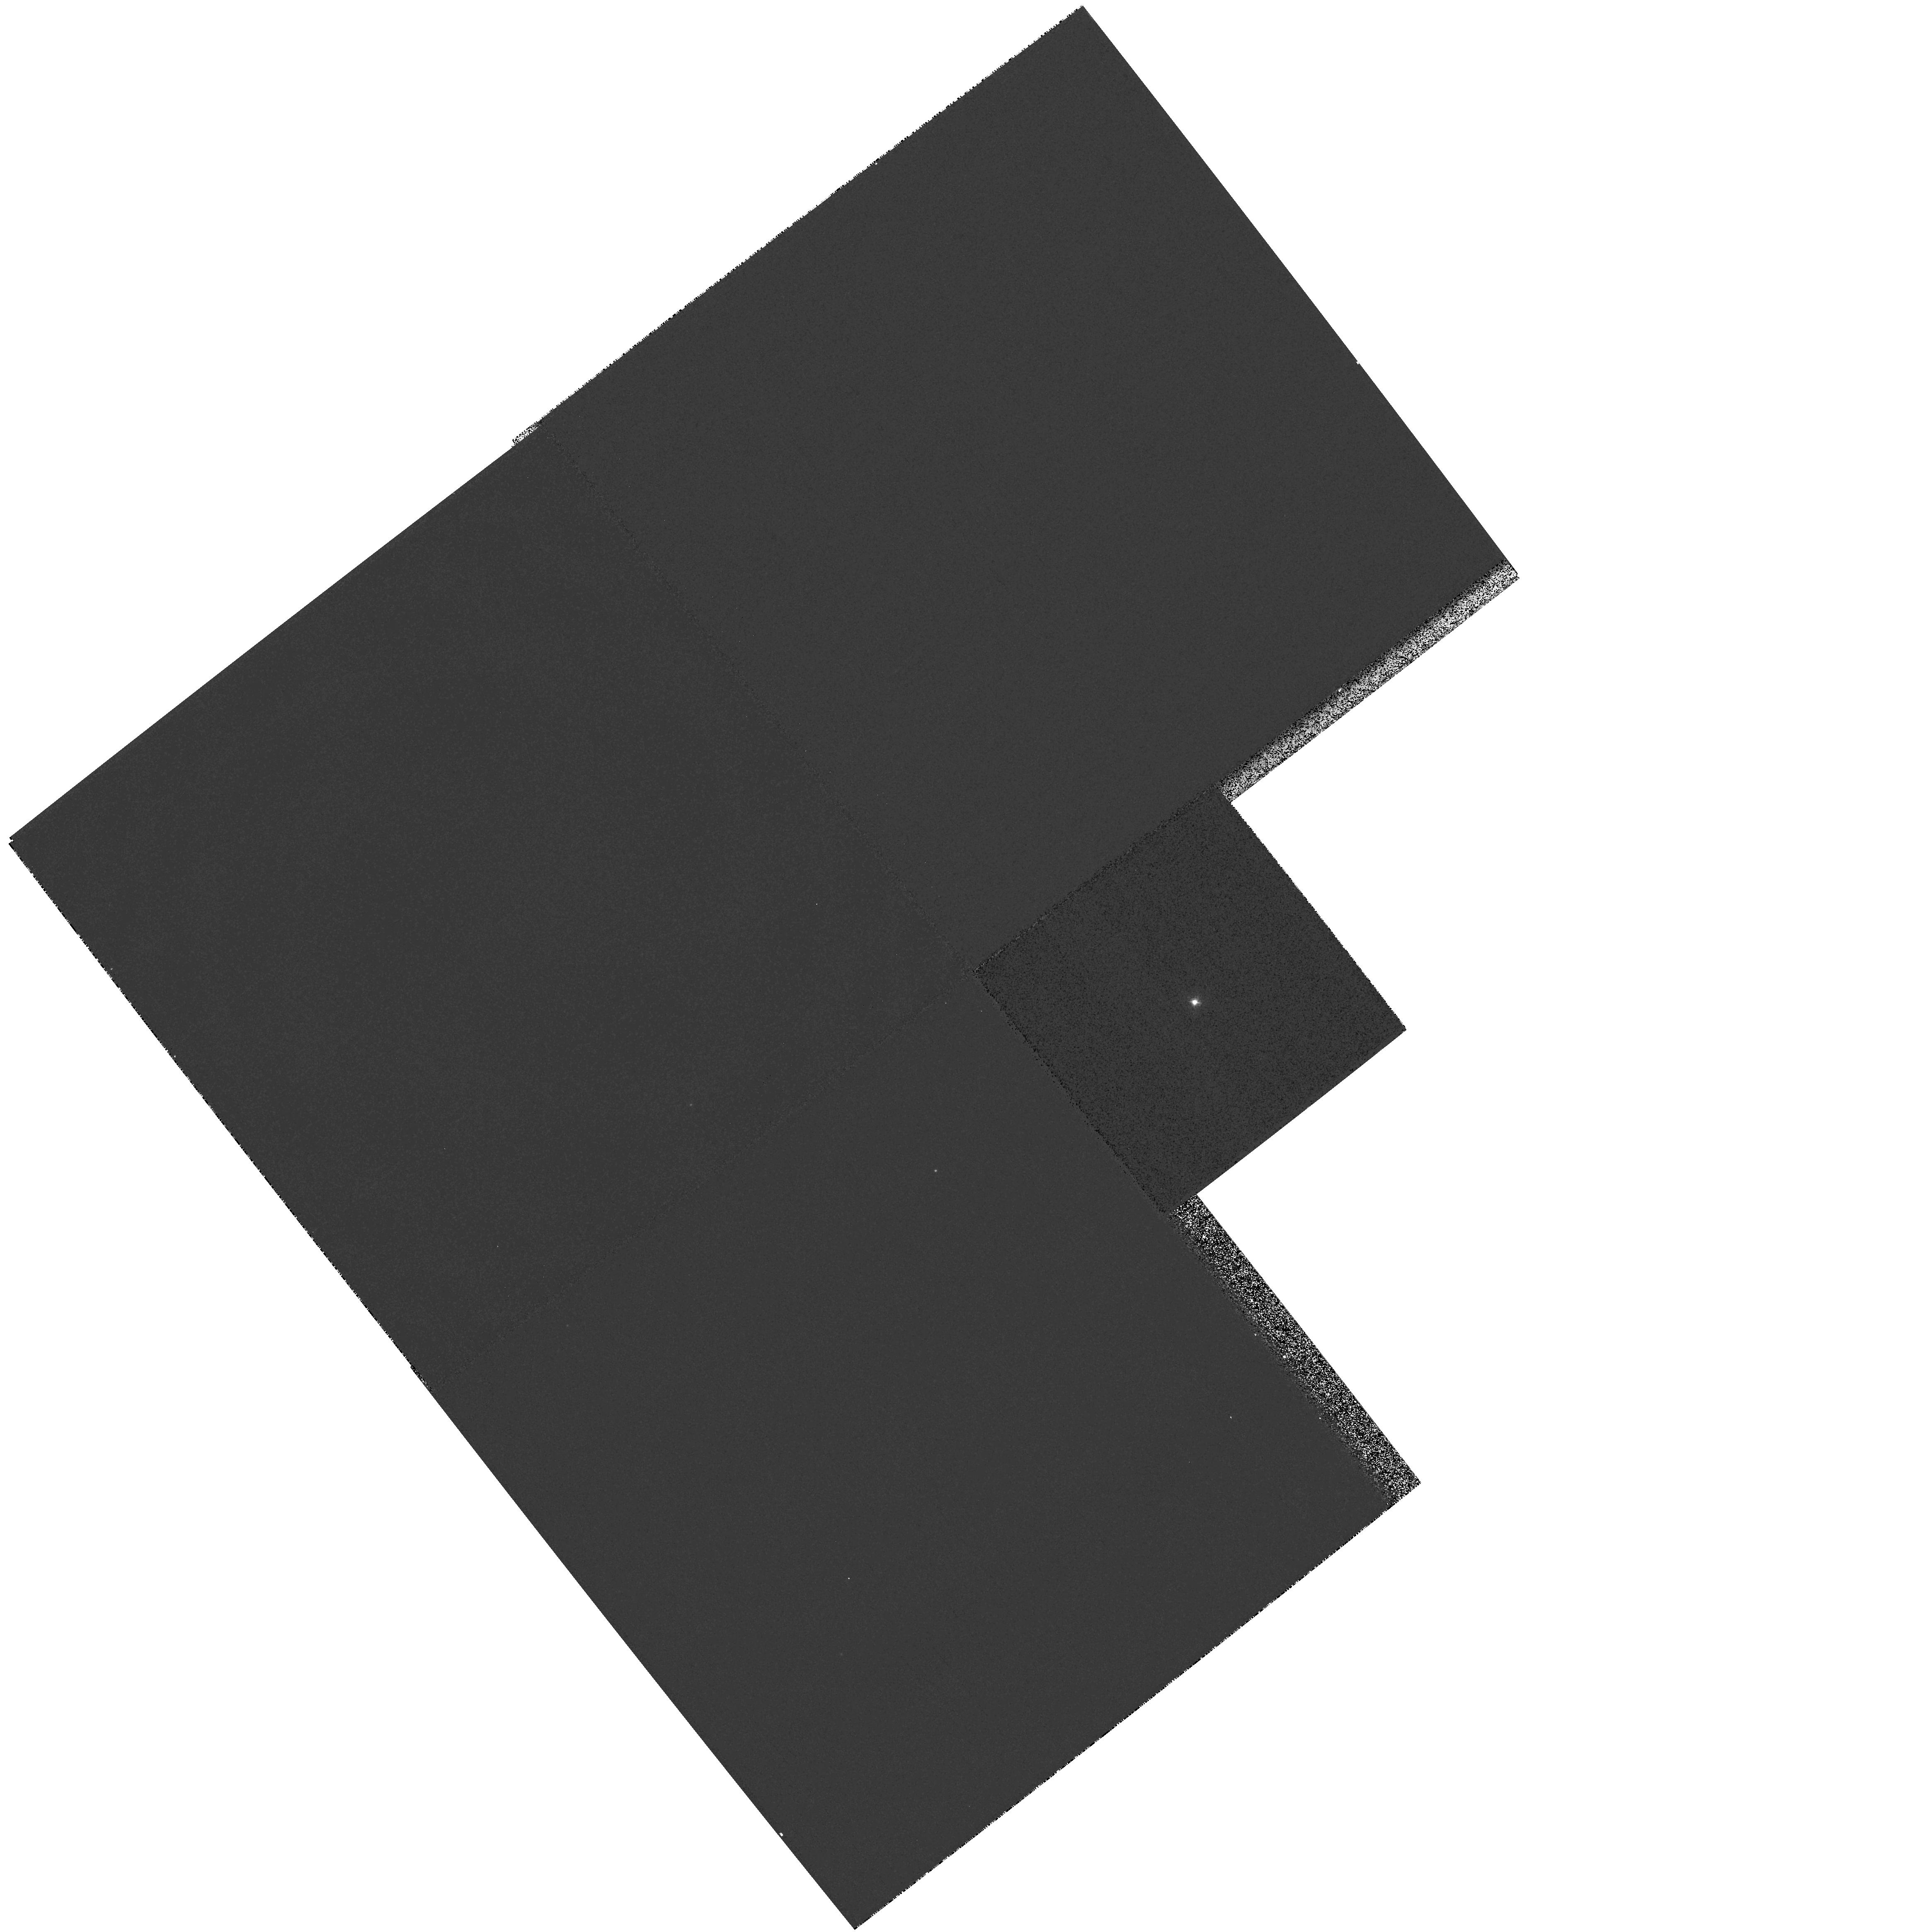
Target: DF-TAU
Instrument: WFPC2/PC
Filter: F336W
Exposure: 2 min
Observation ID: hst_5395_01_wfpc2_pc_f336w_u2gp01

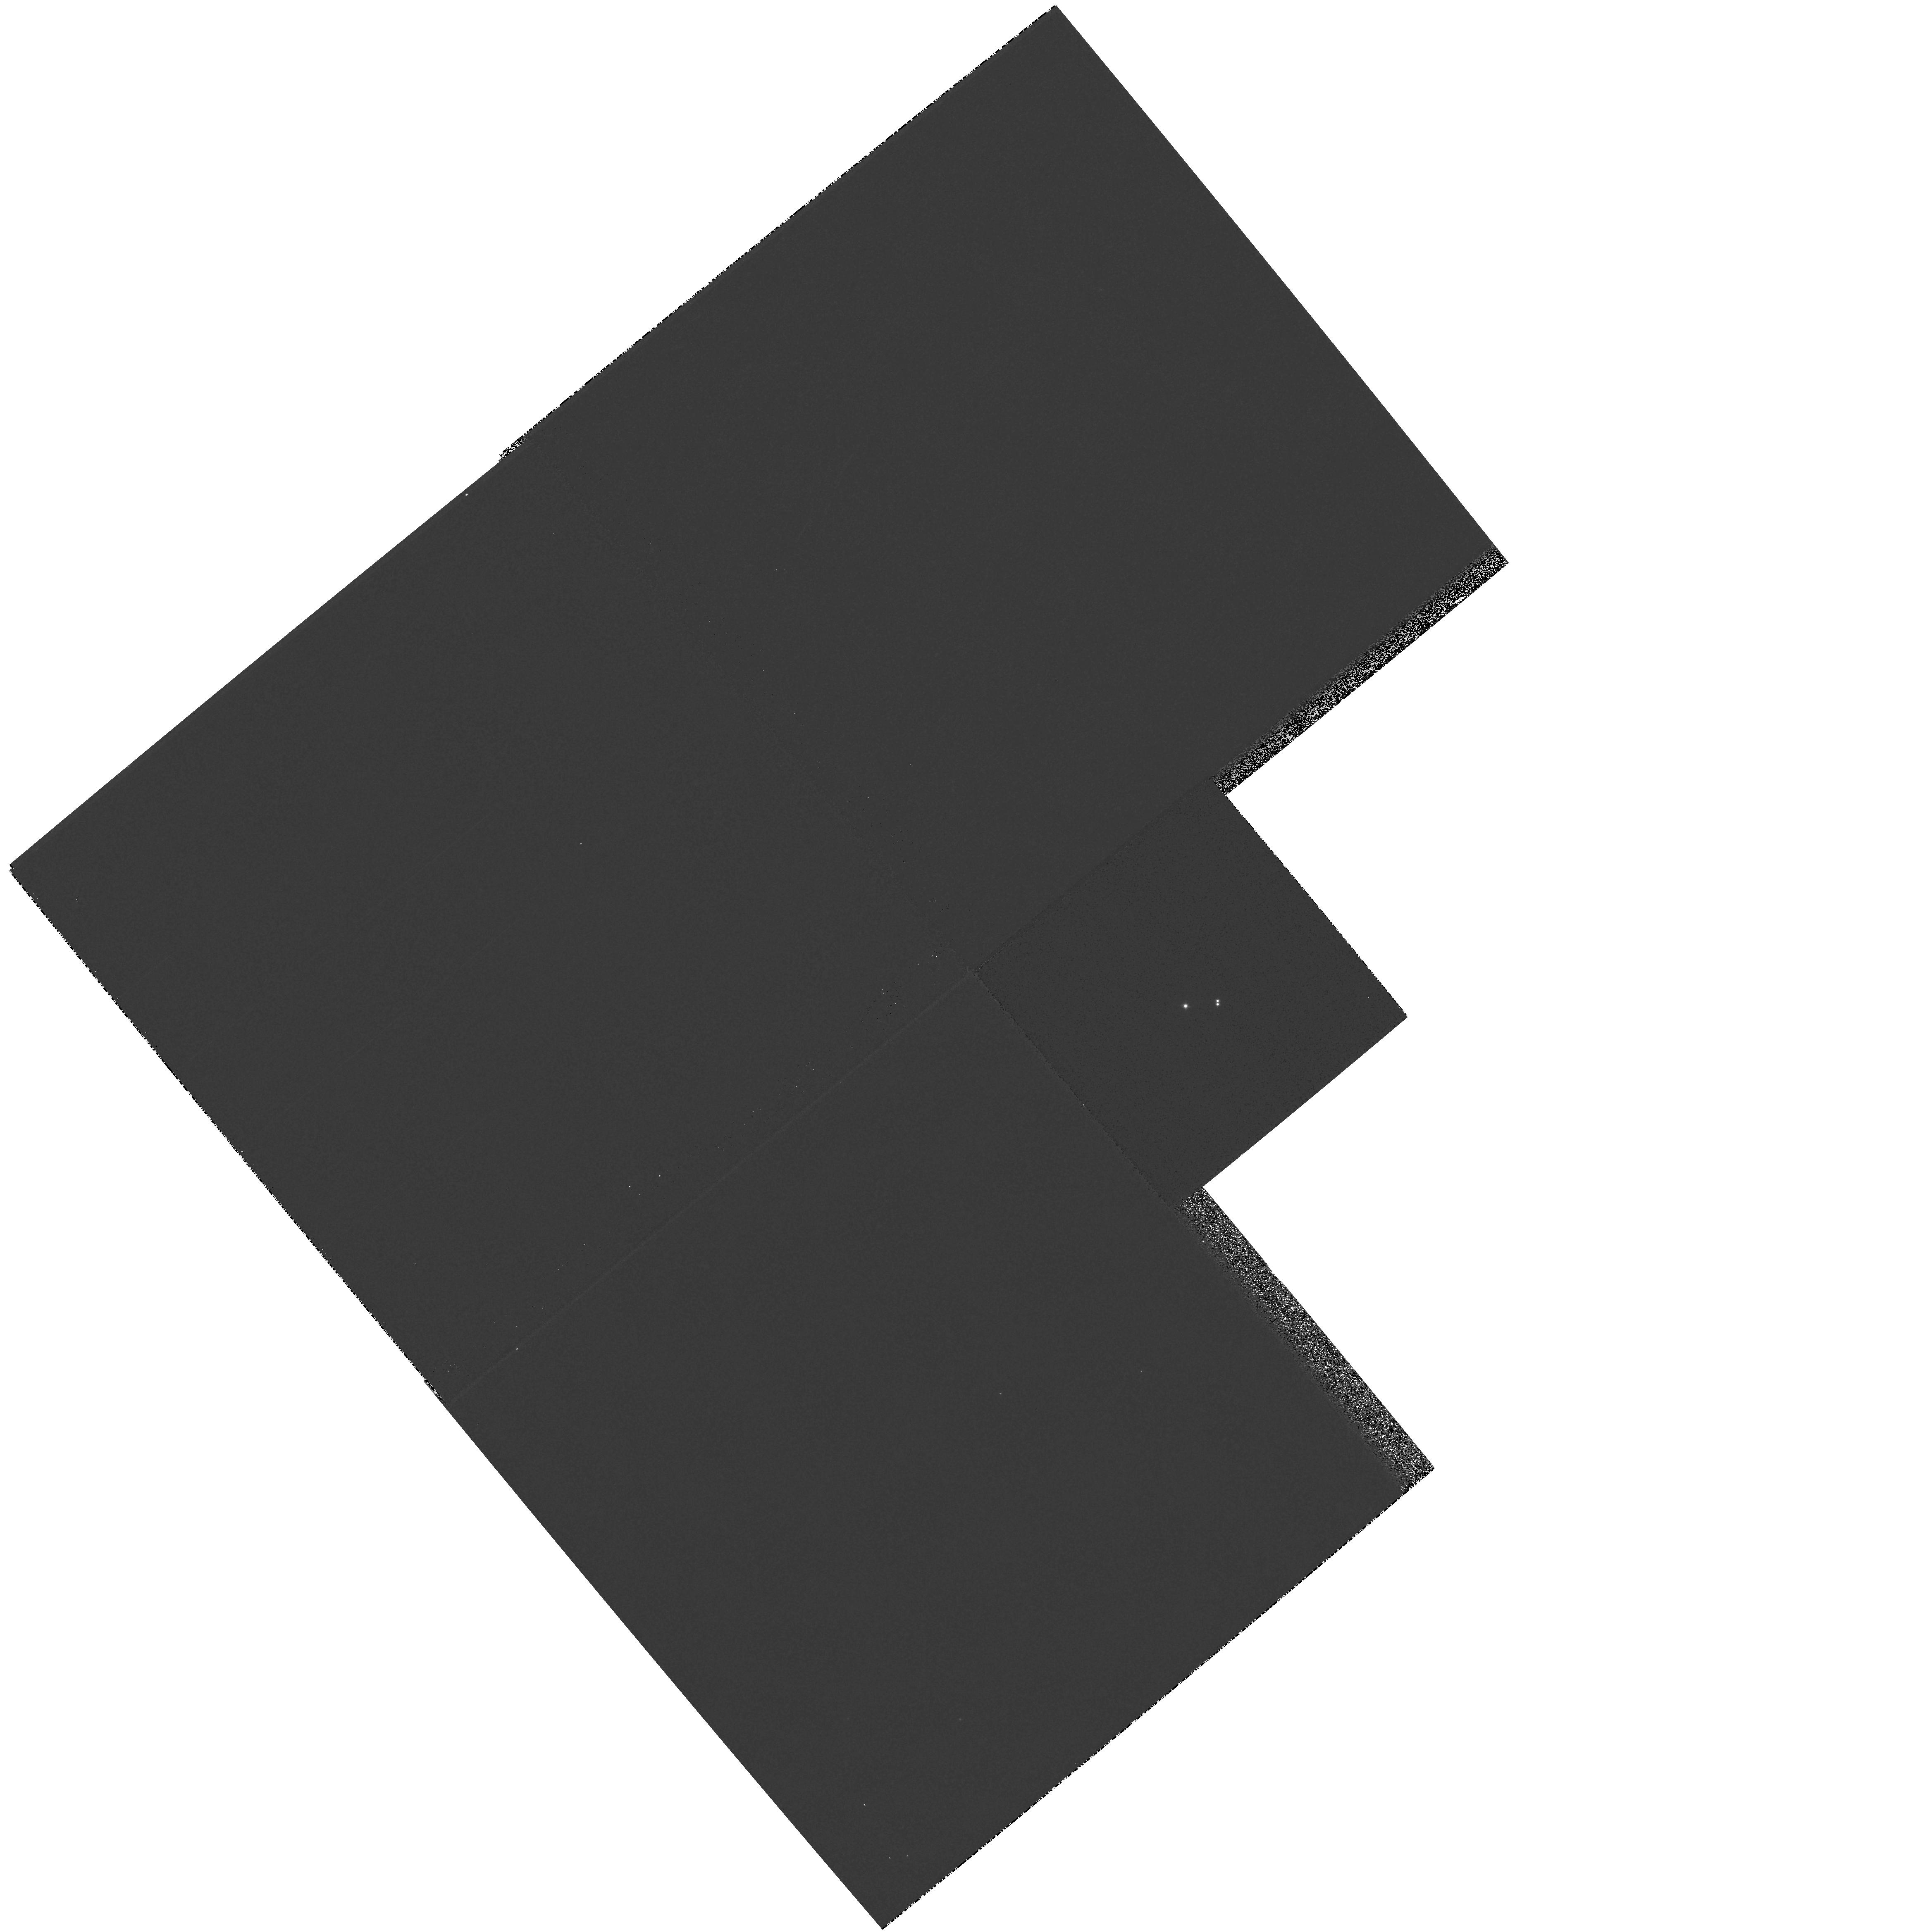
Target: UZ-TAU
Instrument: WFPC2/PC
Filter: F439W
Exposure: 1 min
Observation ID: hst_5395_05_wfpc2_pc_f439w_u2gp05

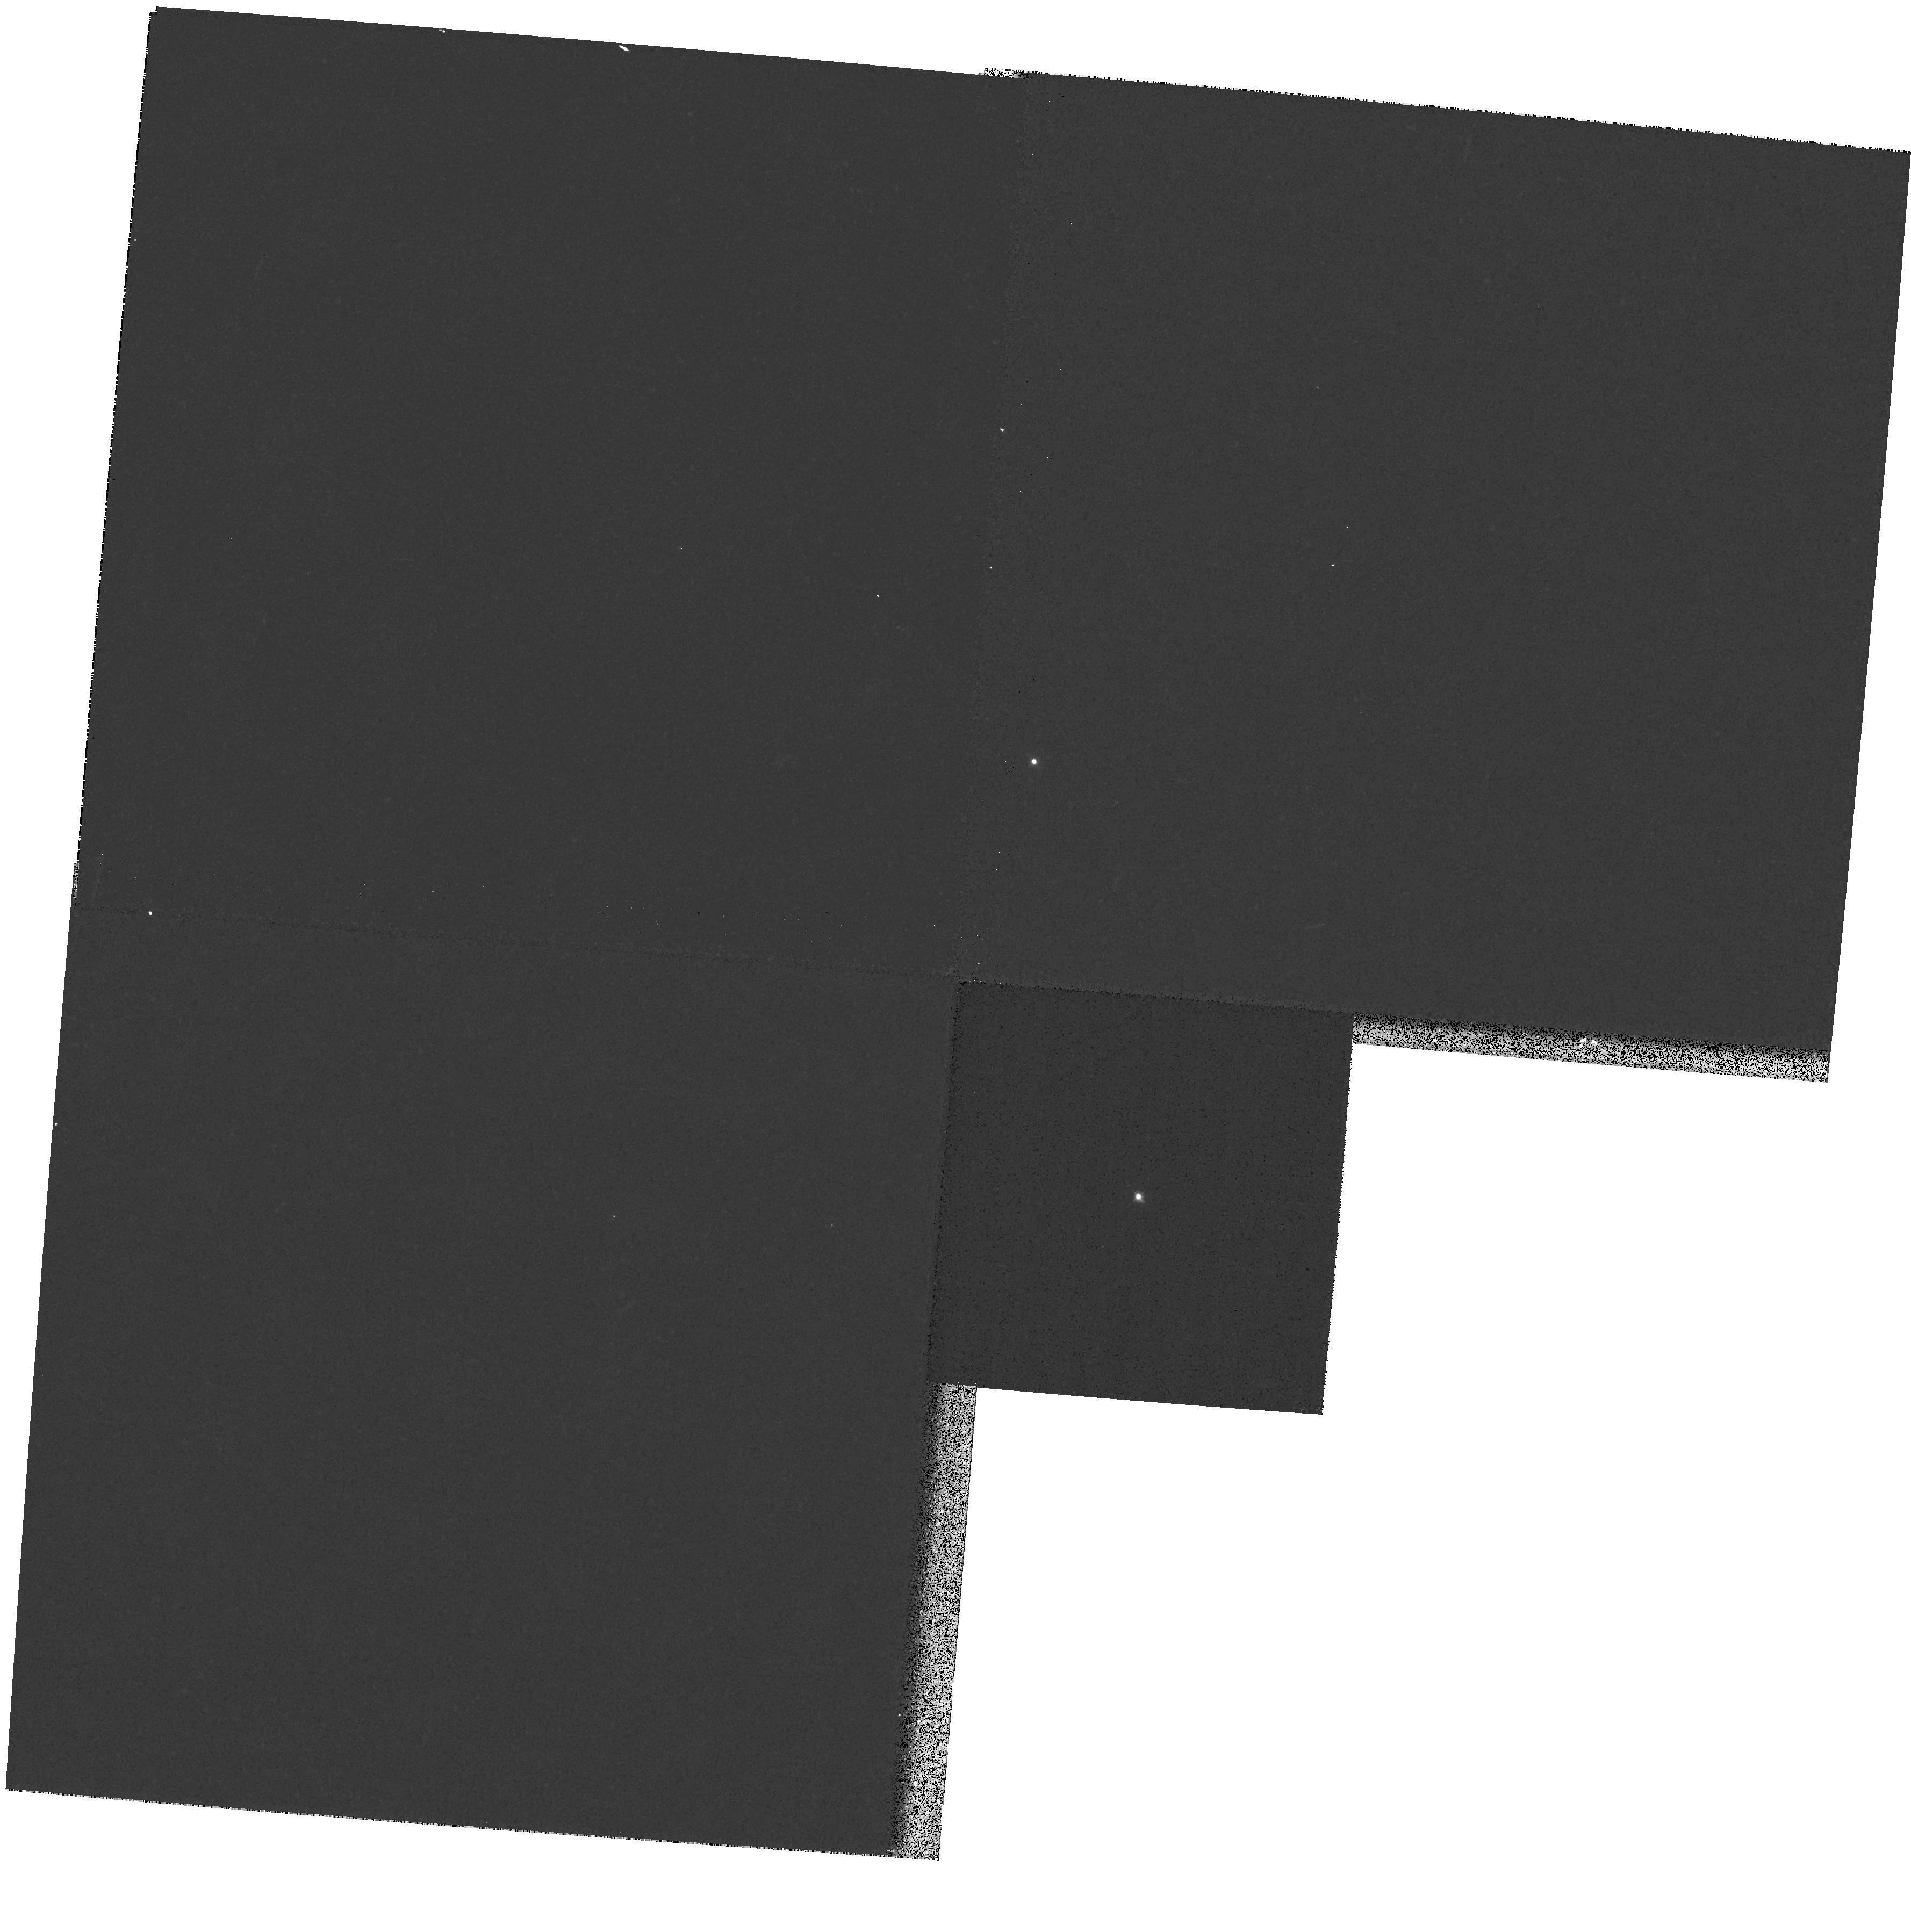
Target: V773TAU
Instrument: WFPC2/PC
Filter: F336W
Exposure: 2 min
Observation ID: hst_5395_02_wfpc2_pc_f336w_u2gp02

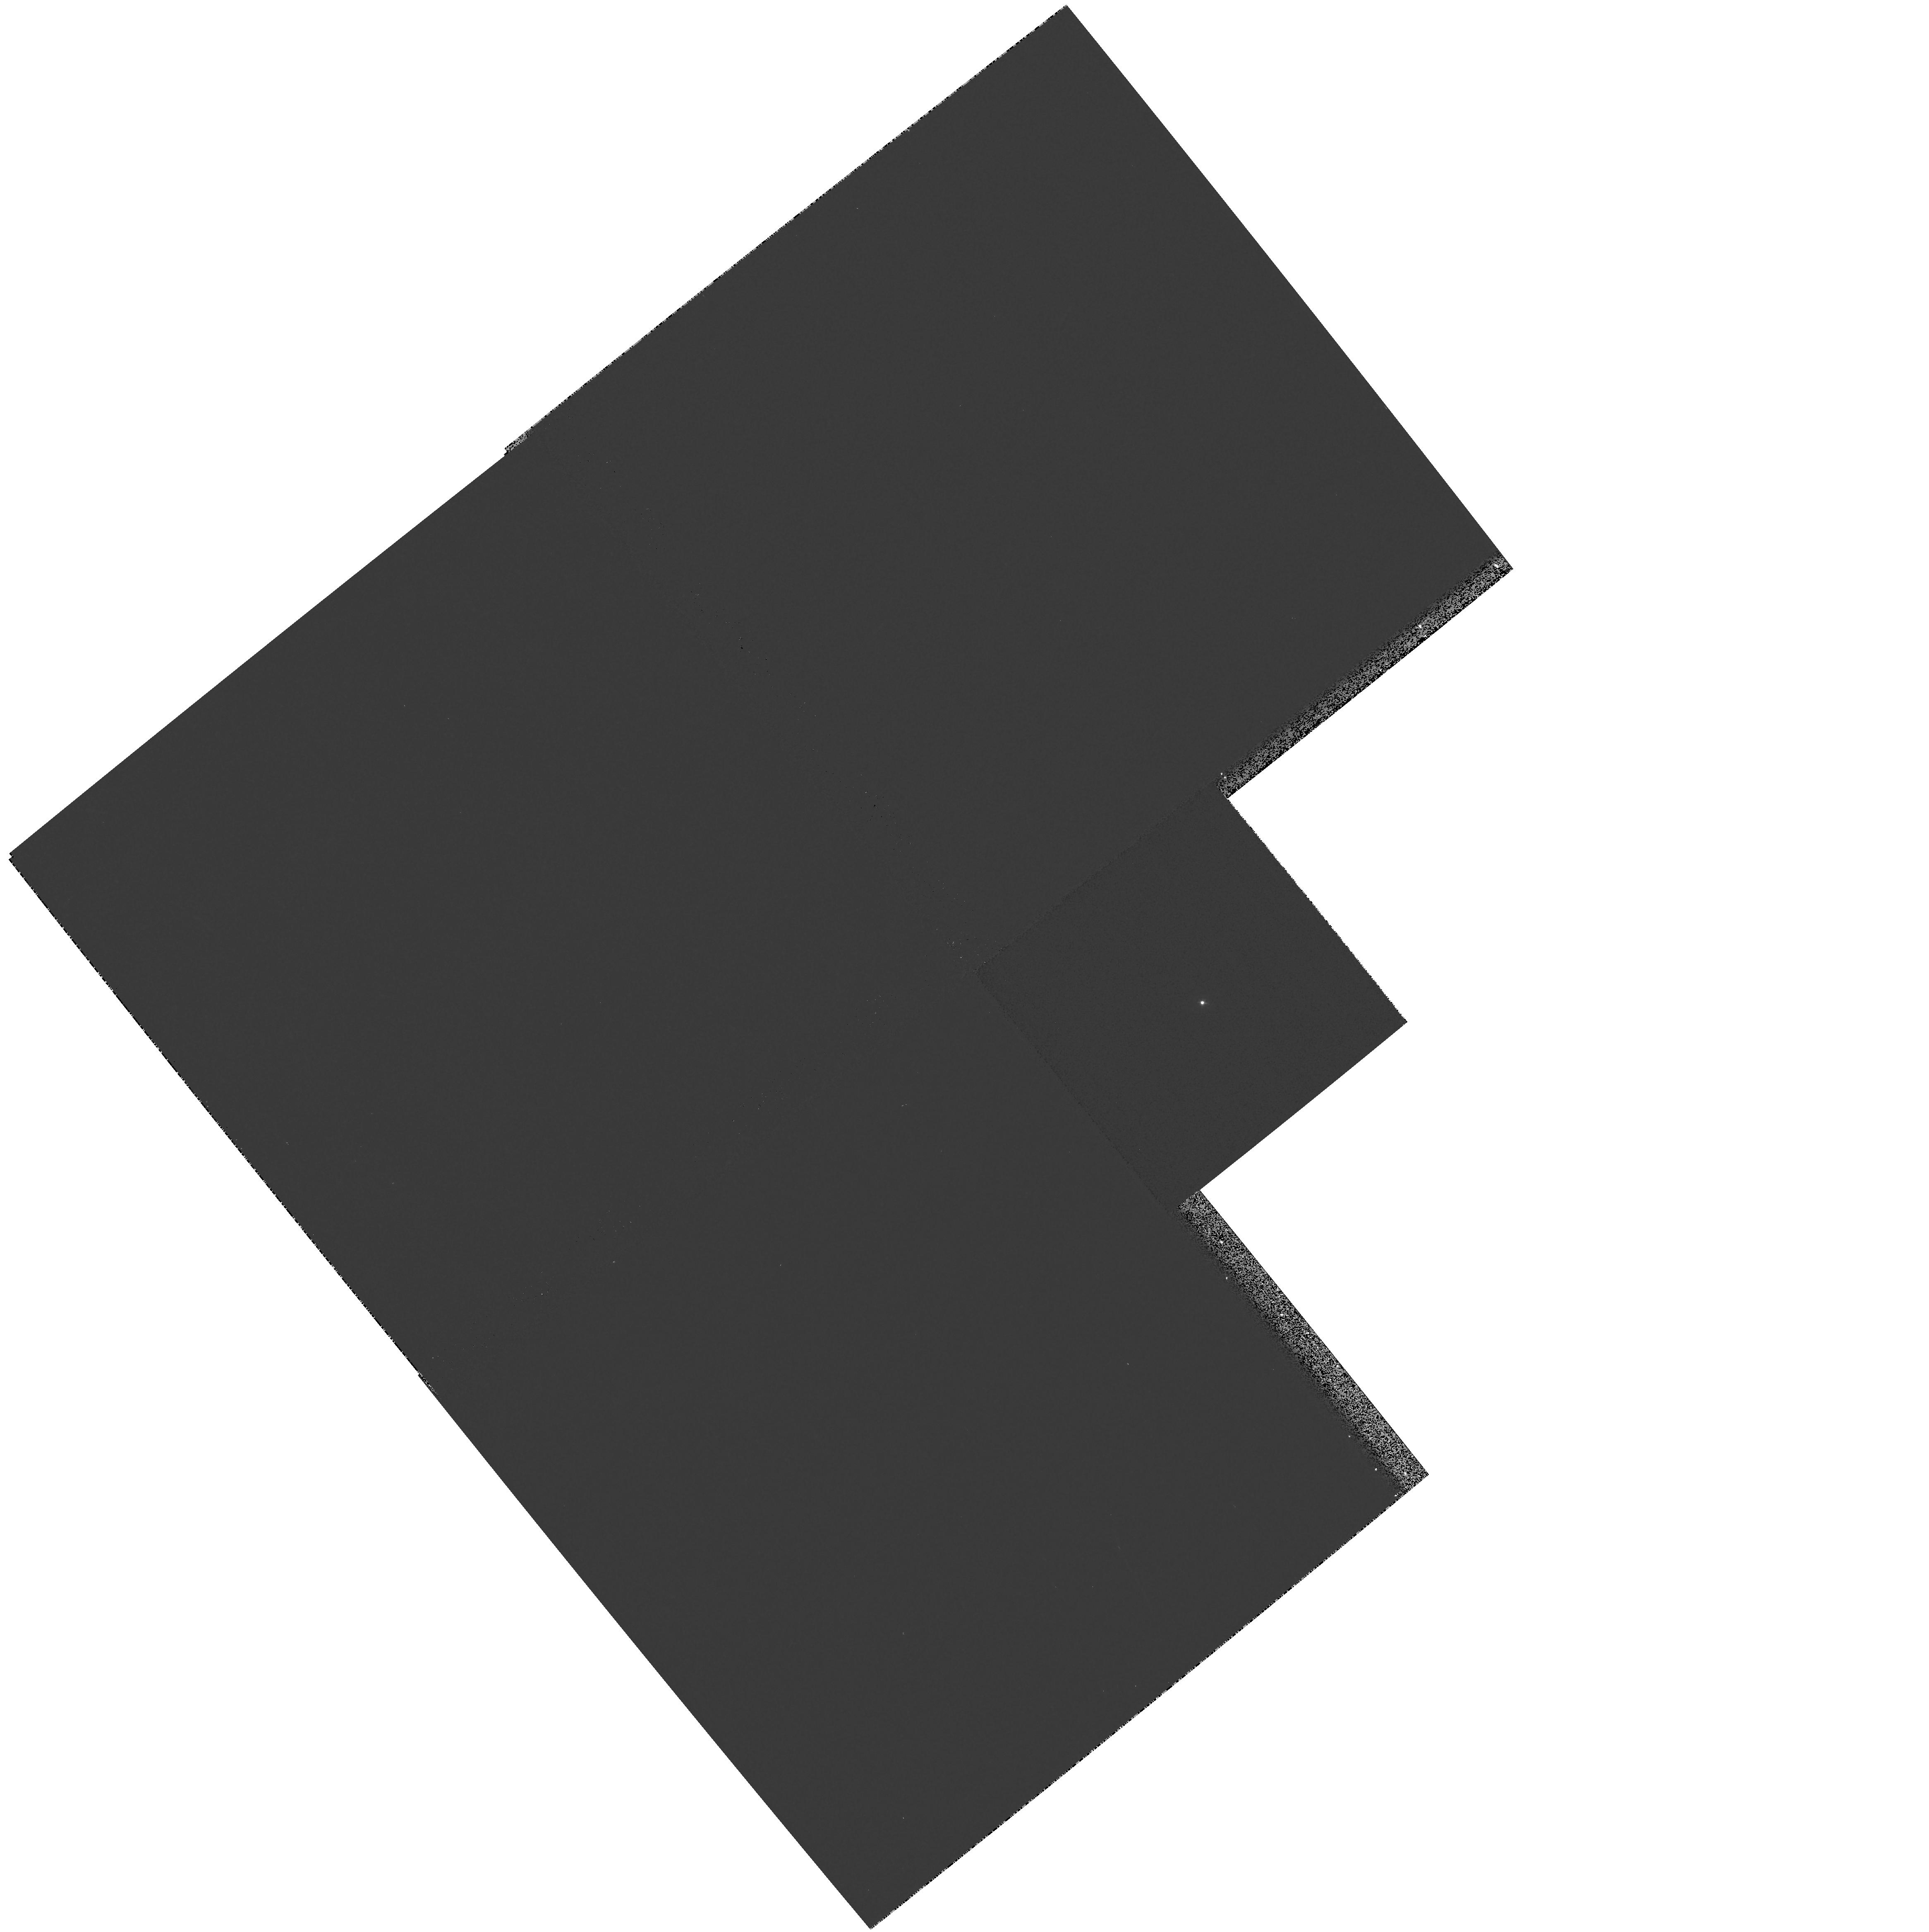
Target: V410TAU
Instrument: WFPC2/PC
Filter: F336W
Exposure: 2 min
Observation ID: hst_5395_03_wfpc2_pc_f336w_u2gp03

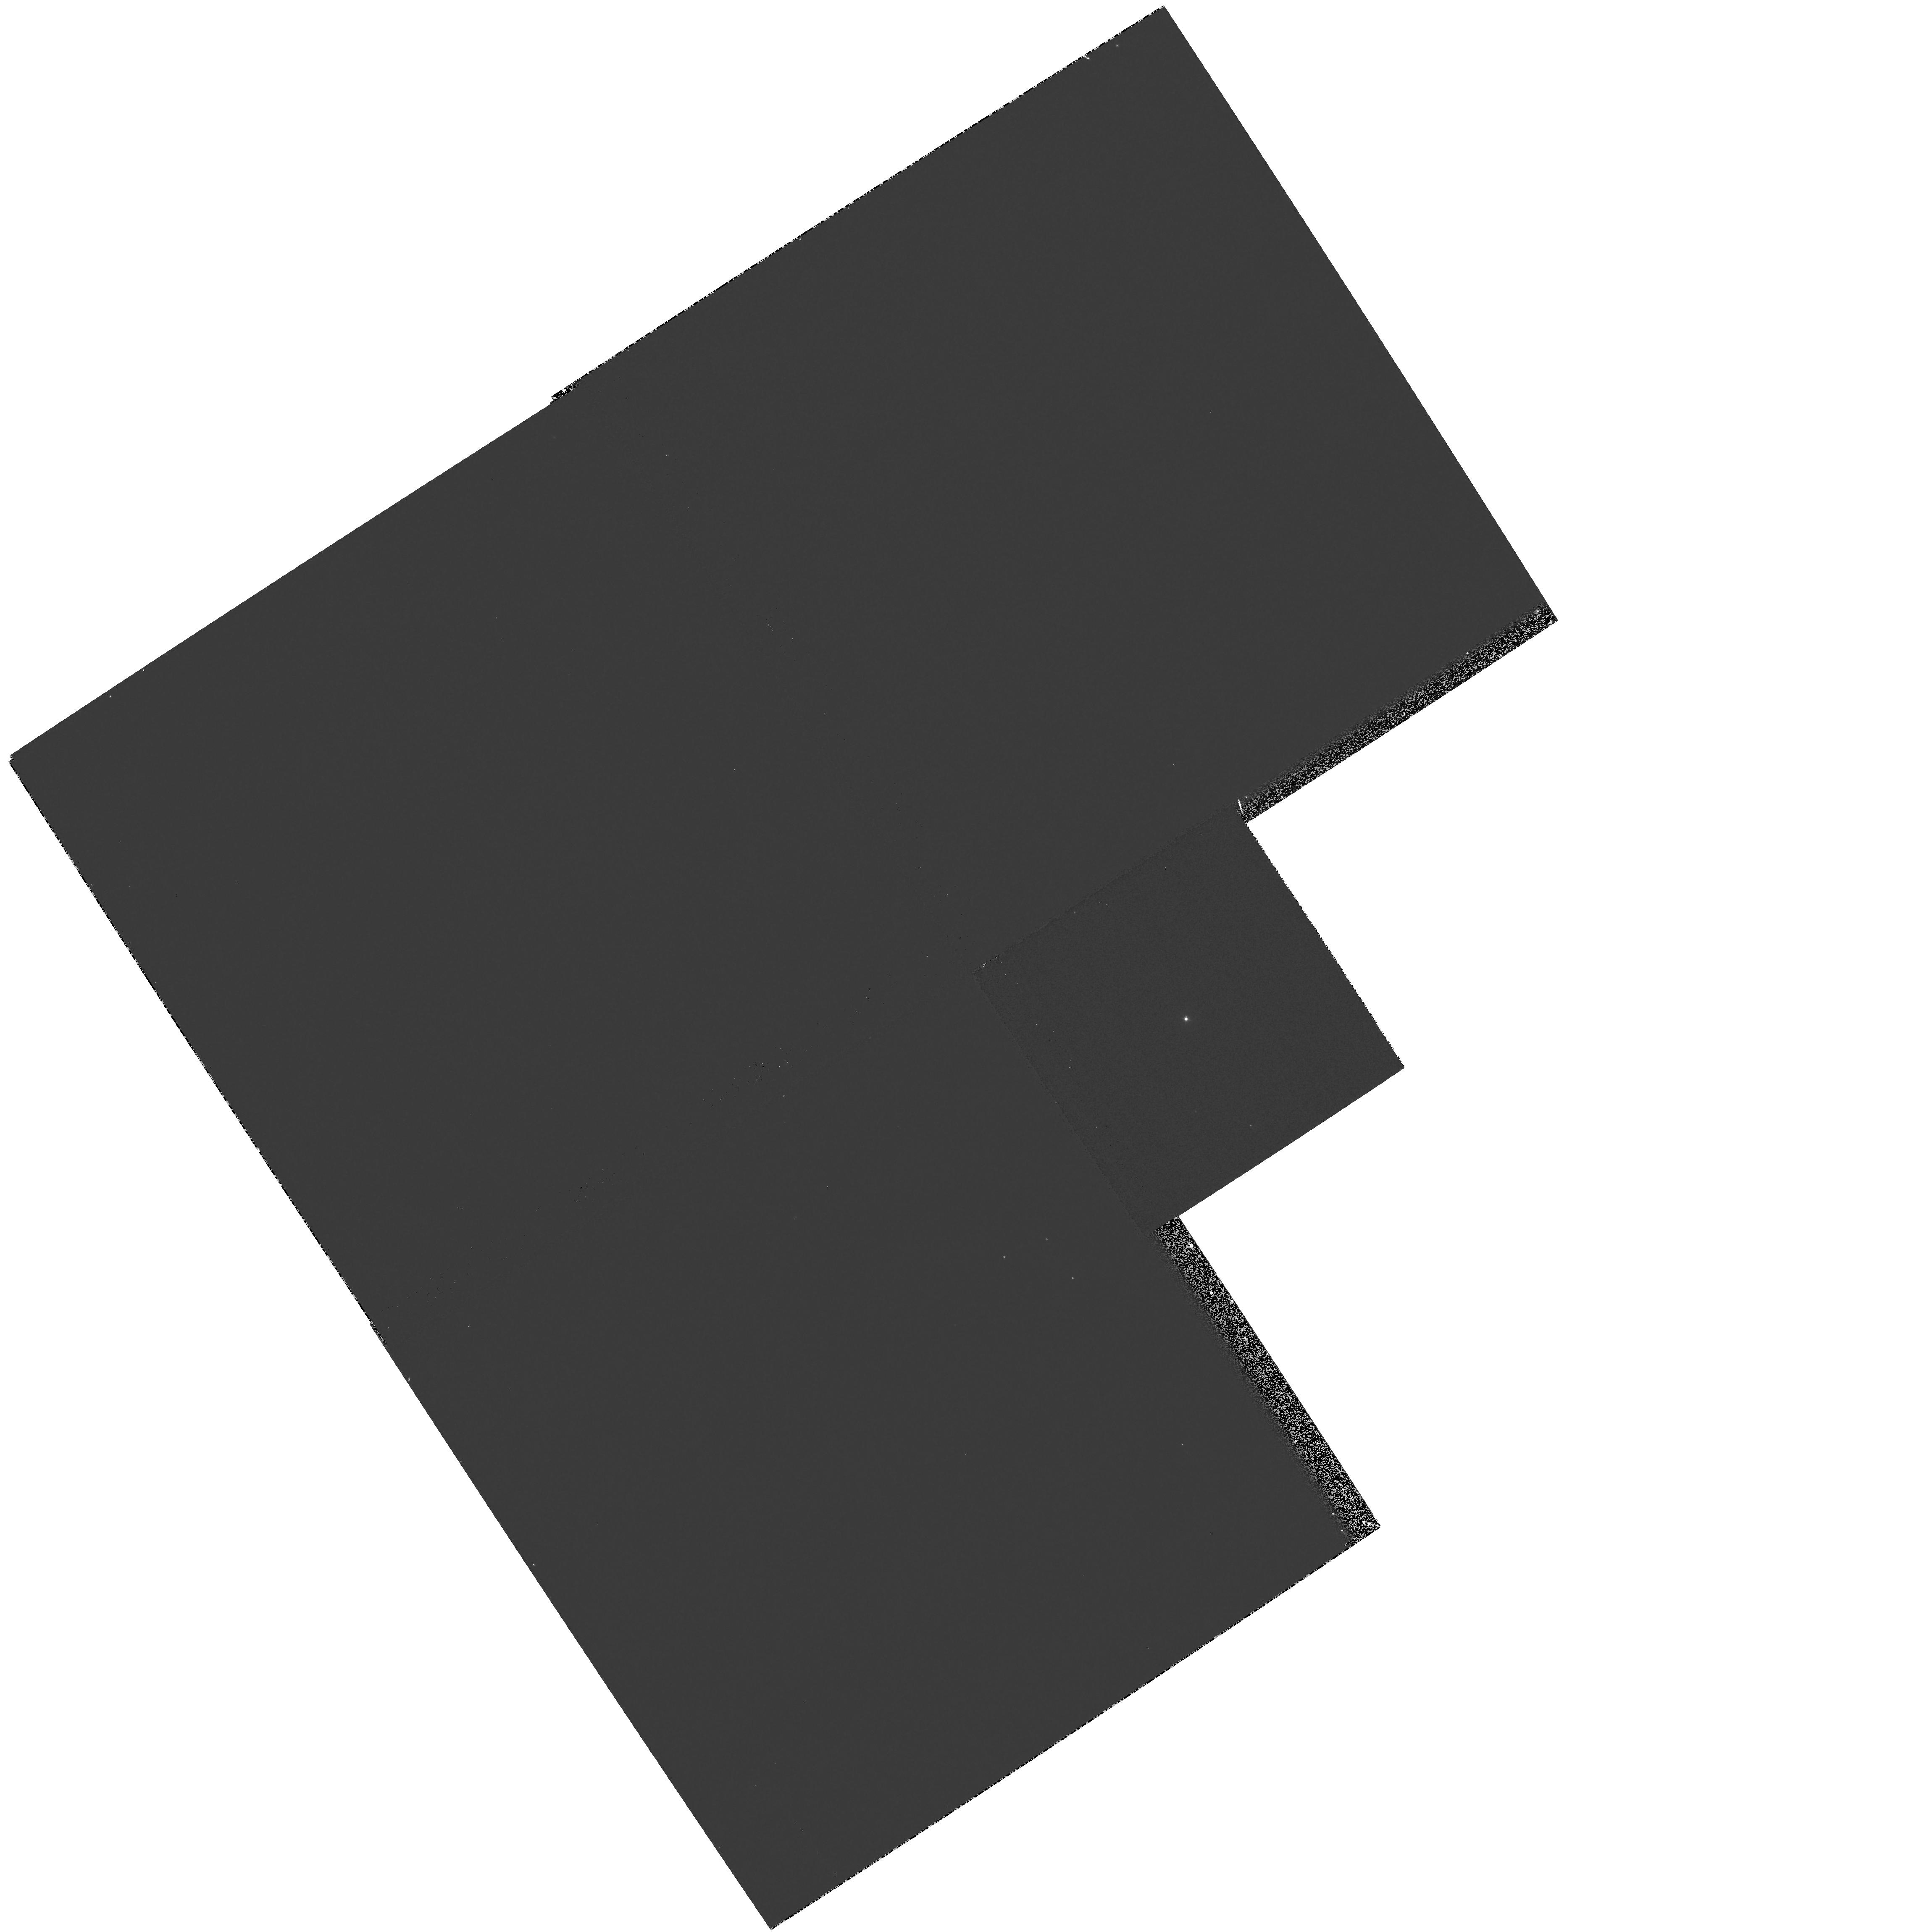
Target: GG-TAU
Instrument: WFPC2/PC
Filter: F336W
Exposure: 2 min
Observation ID: hst_5395_04_wfpc2_pc_f336w_u2gp04

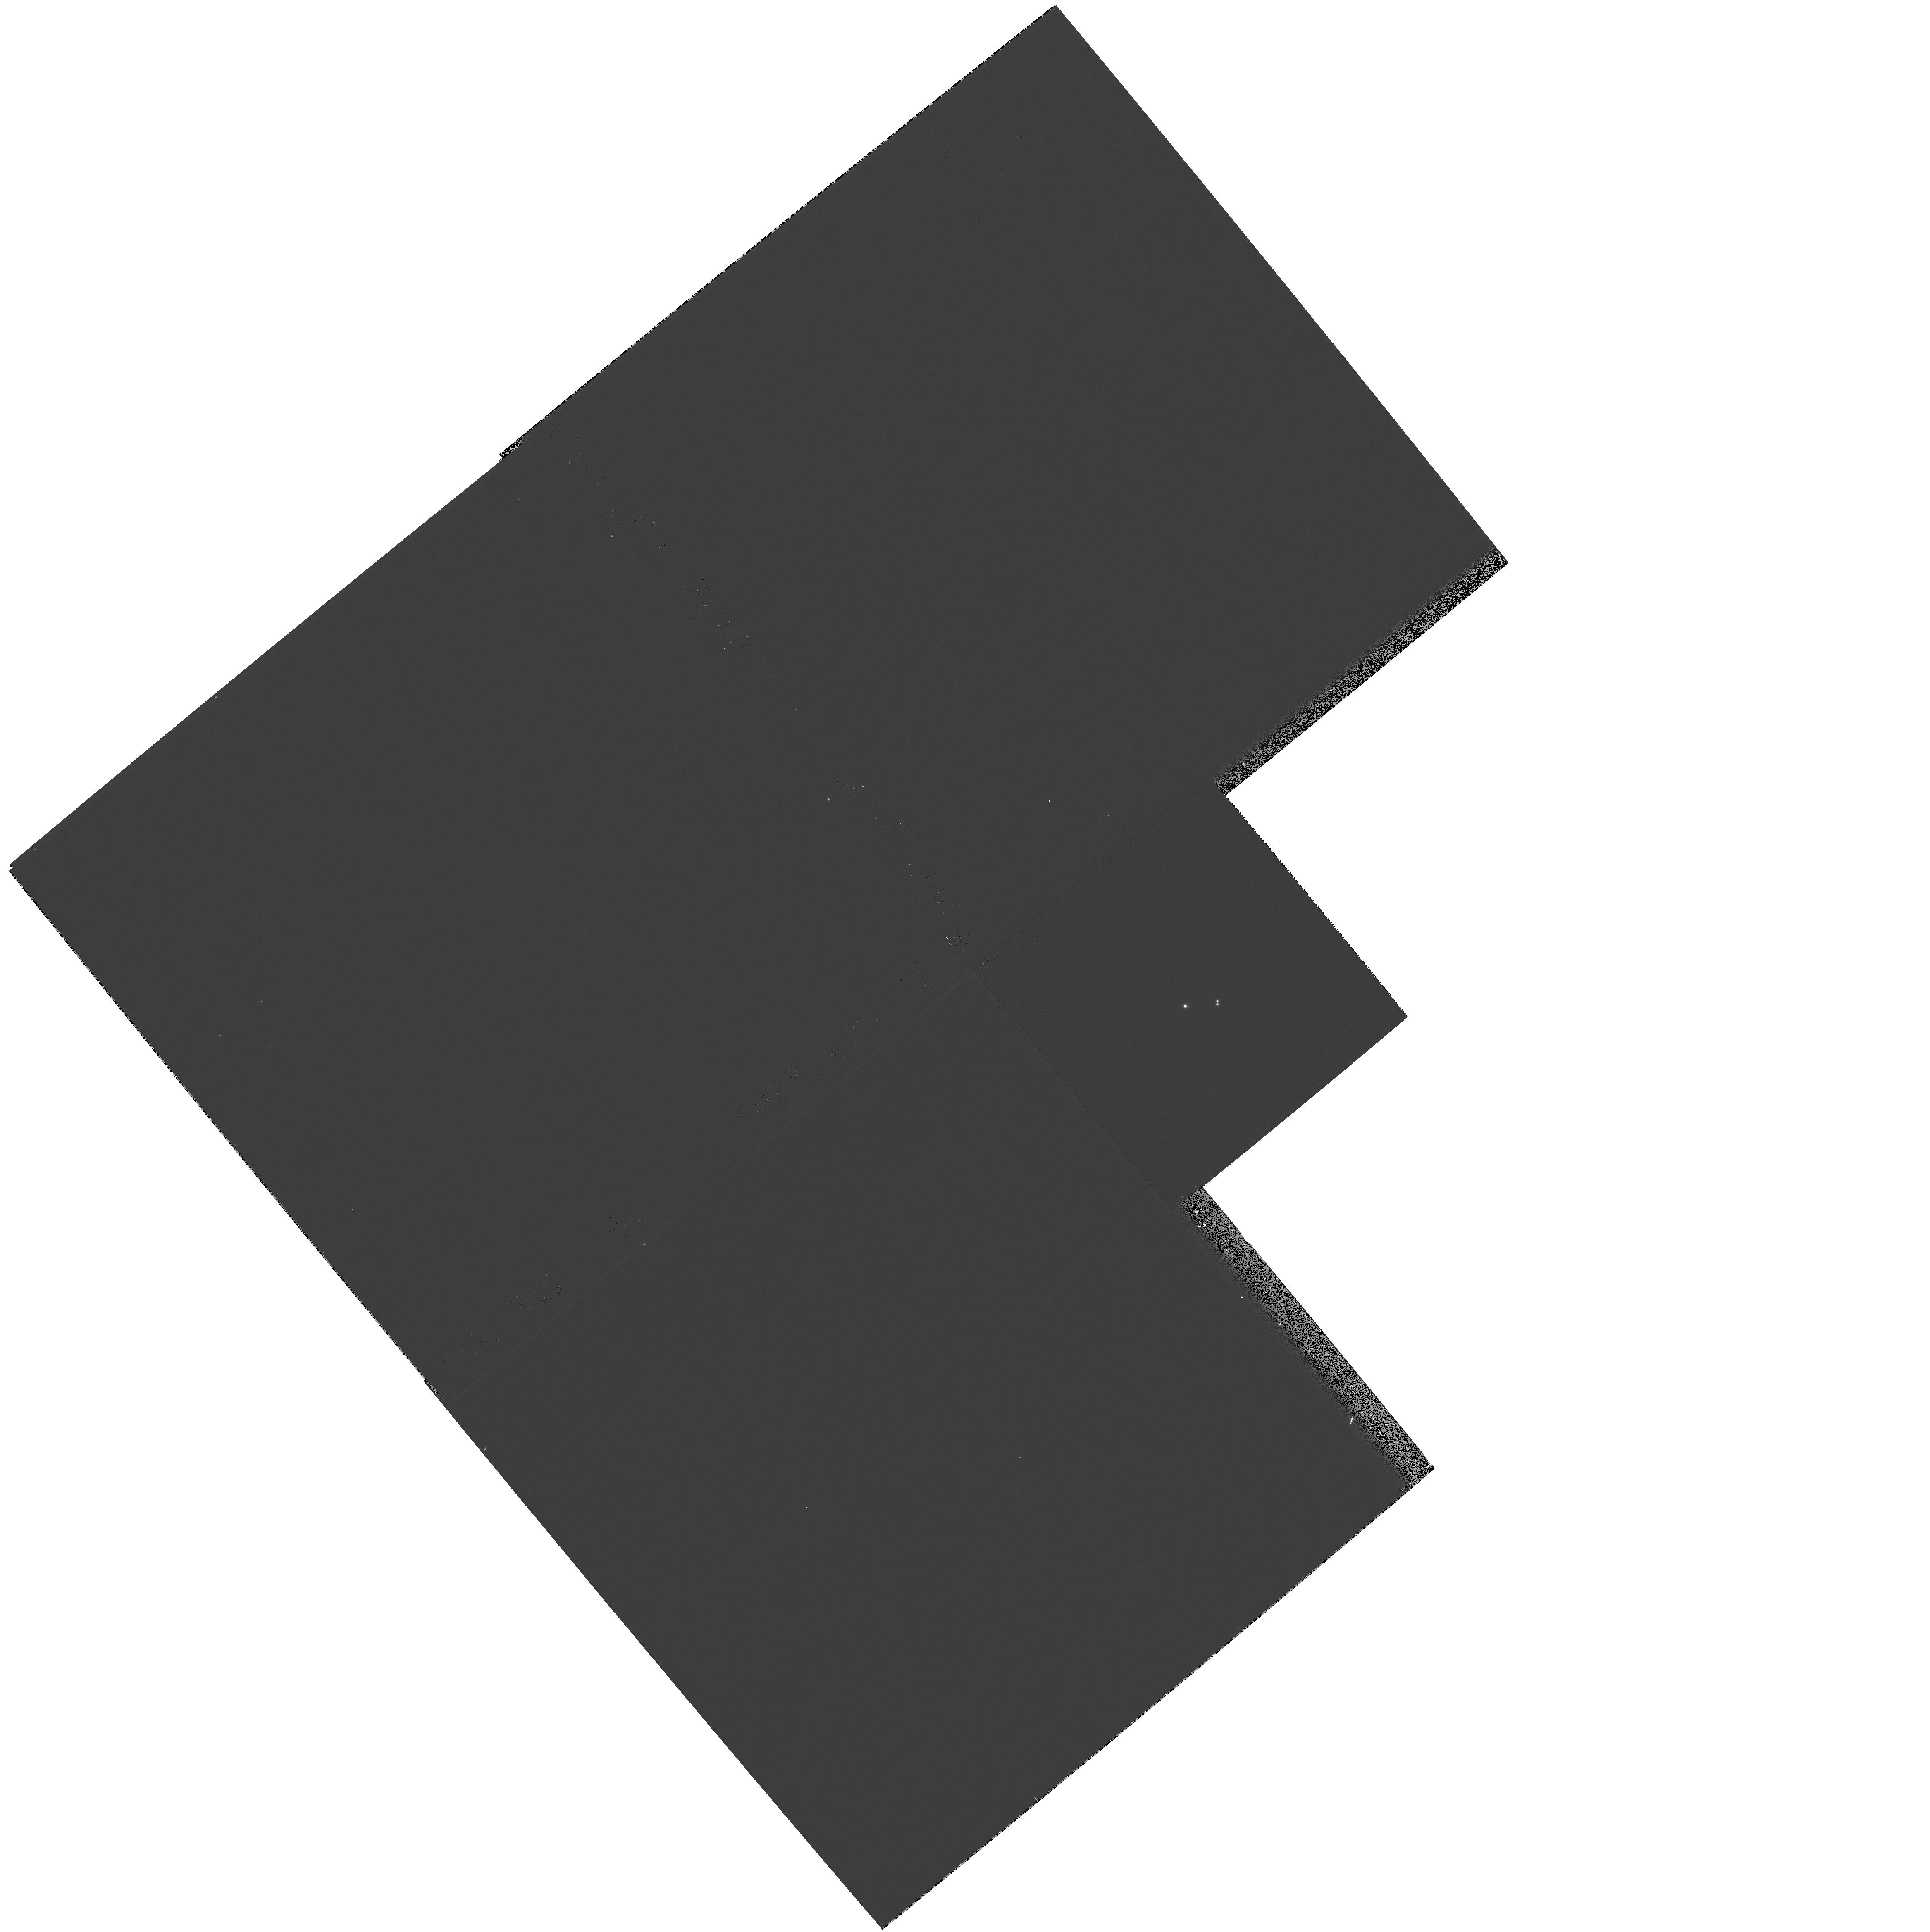
Target: UZ-TAU
Instrument: WFPC2/PC
Filter: F336W
Exposure: 4 min
Observation ID: hst_5395_05_wfpc2_pc_f336w_u2gp05

HIGH SPATIAL RESOLUTION IMAGING OF PRE-MAIN SEQUENCE BINARY STARS: RESOLVING THE RELATIONSHIP BETWEEN DISKS AND CLOSE COMPANIONS (PI: Ghez, Andrea M.)

We propose to use HST's high spatial resolution imaging capabilities at optical and UV wavelengths to study the spectral energy distributions of the two components in close binary T Tauri stars. This will allow us to determine (1) how much of the previously observed UV excess can be attributed to the stellar continuum of a secondary source as opposed to disk accretion, (2) if the excess remains, whether or not both components or only one show evidence for a circumstellar disk and (3) whether or not dips in the spectral energy distribution are created by the presence of two stars with different apparent temperatures.